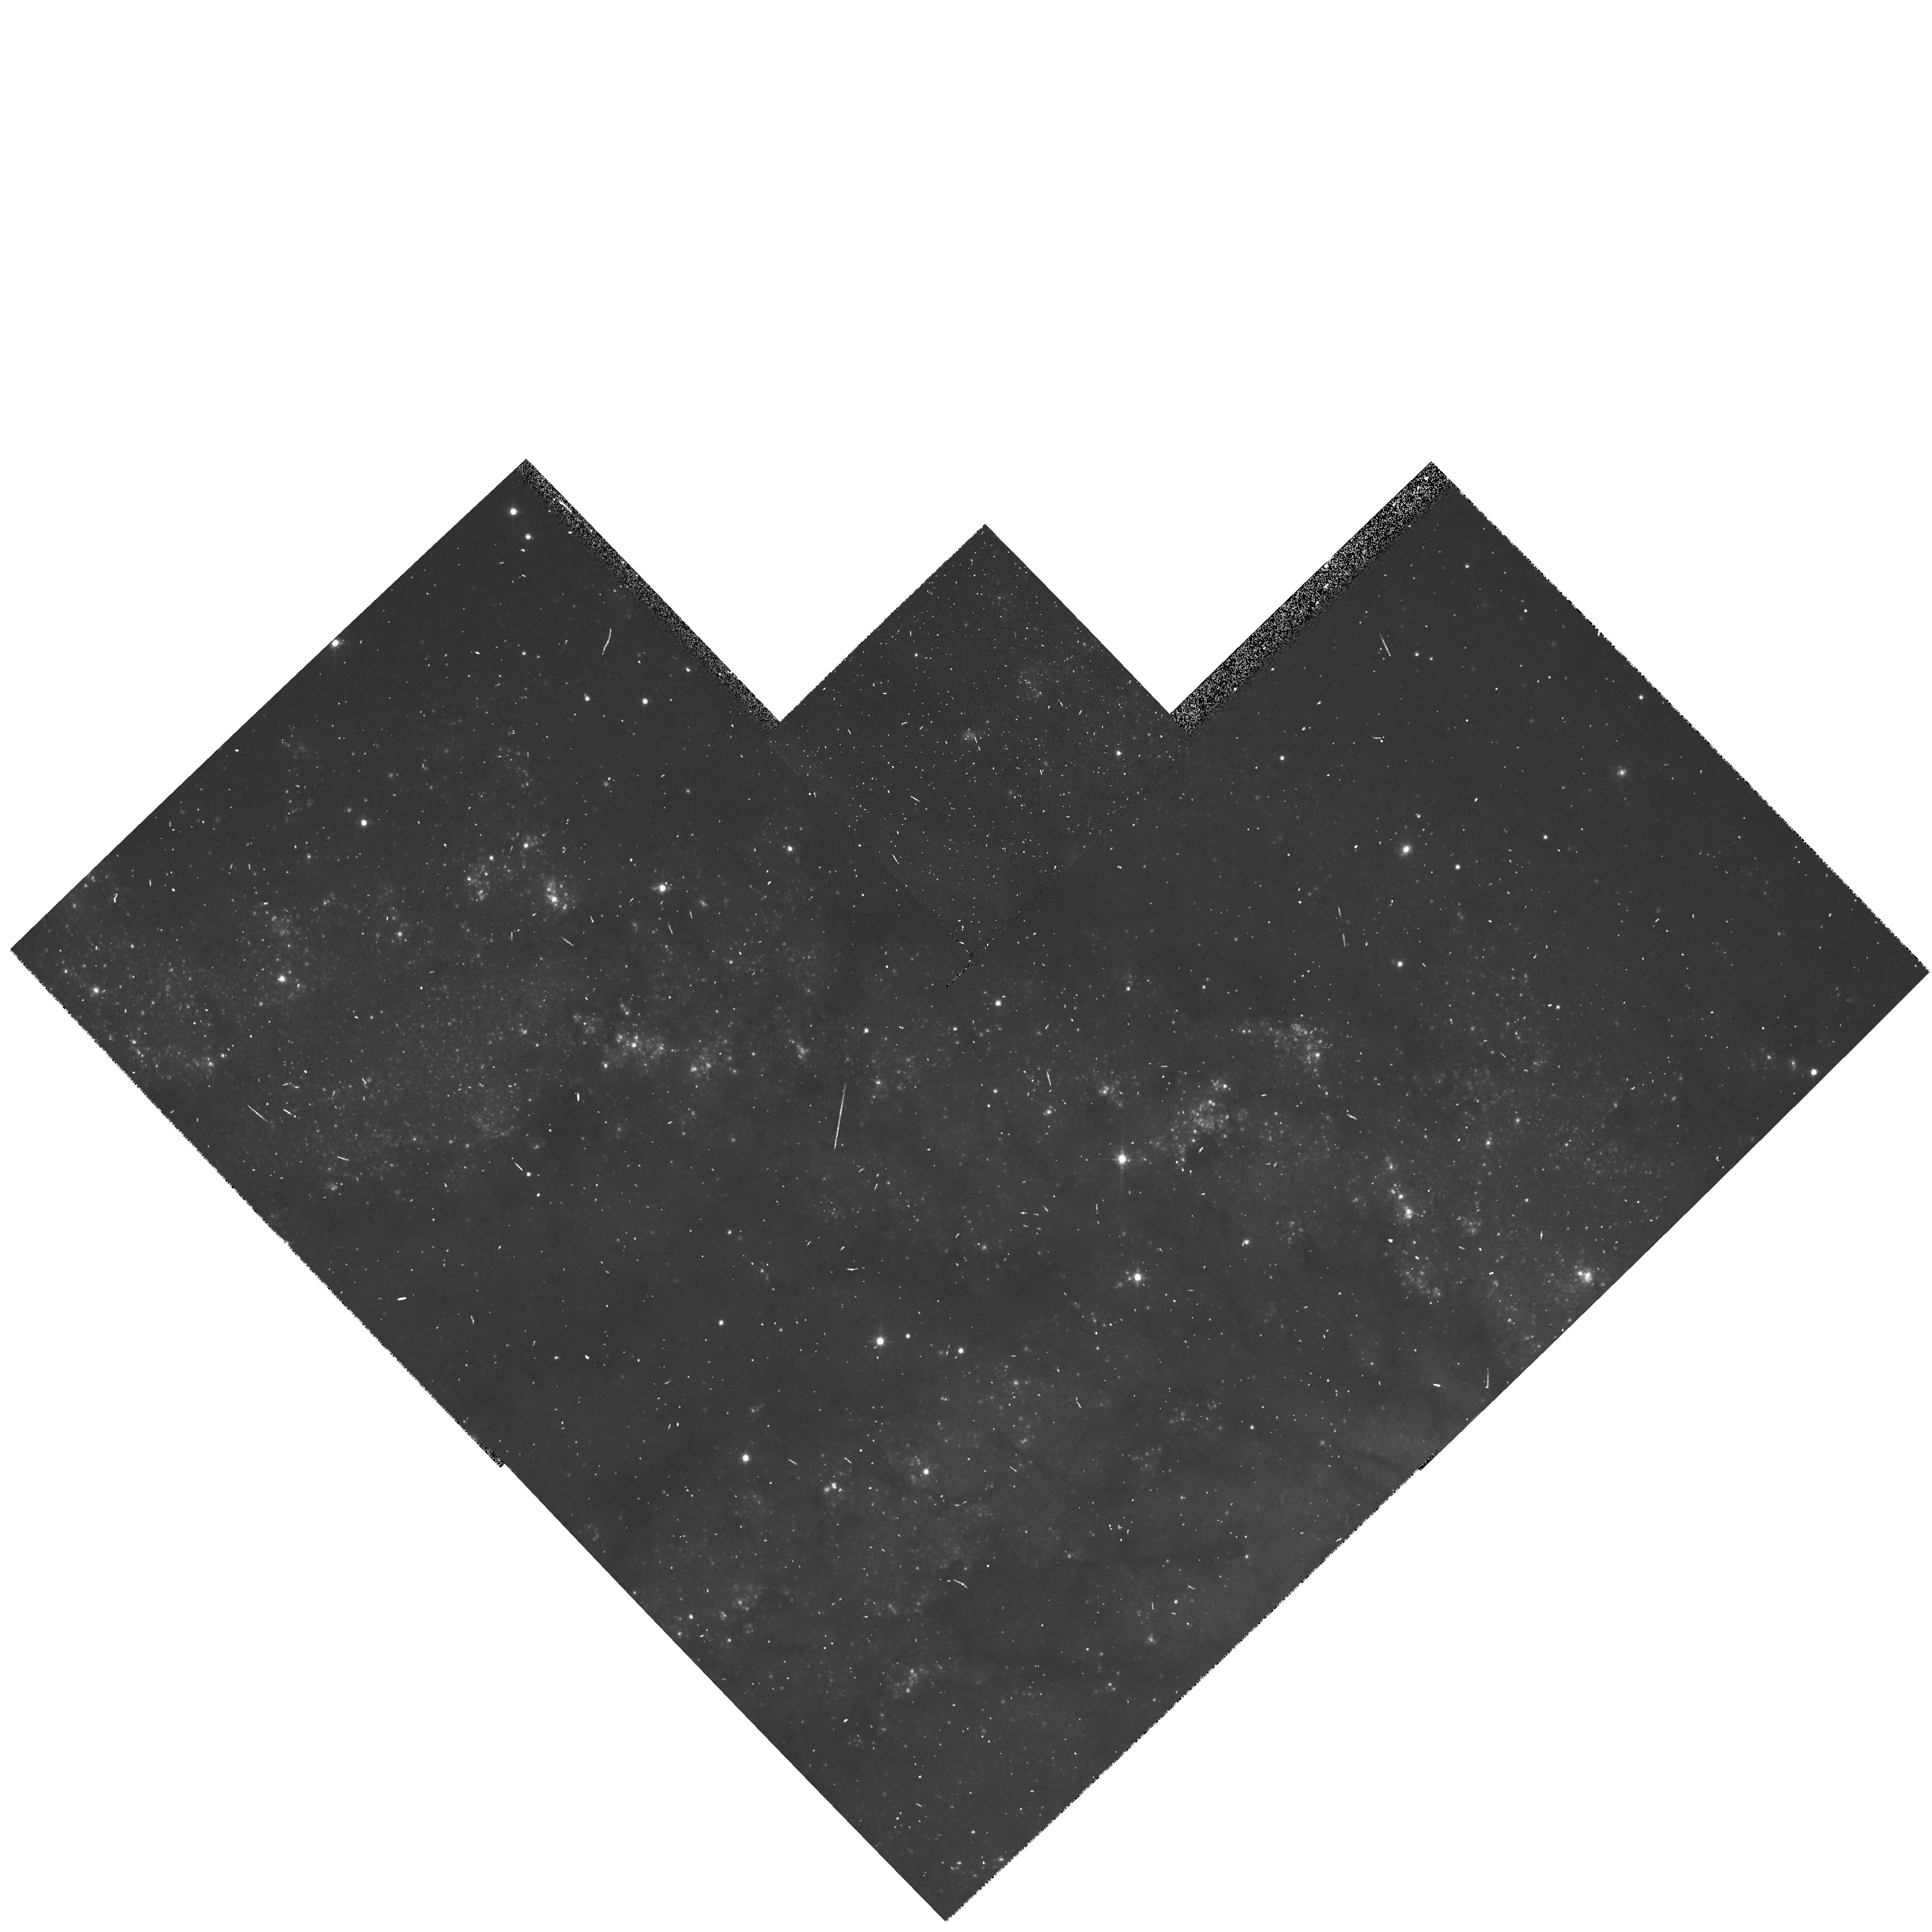
Target: NGC6946-SNR. Instrument: WFPC2/PC. Filter: F555W. Exposure: 7 min. Observation ID: hst_6118_01_wfpc2_pc_f555w_u33d01

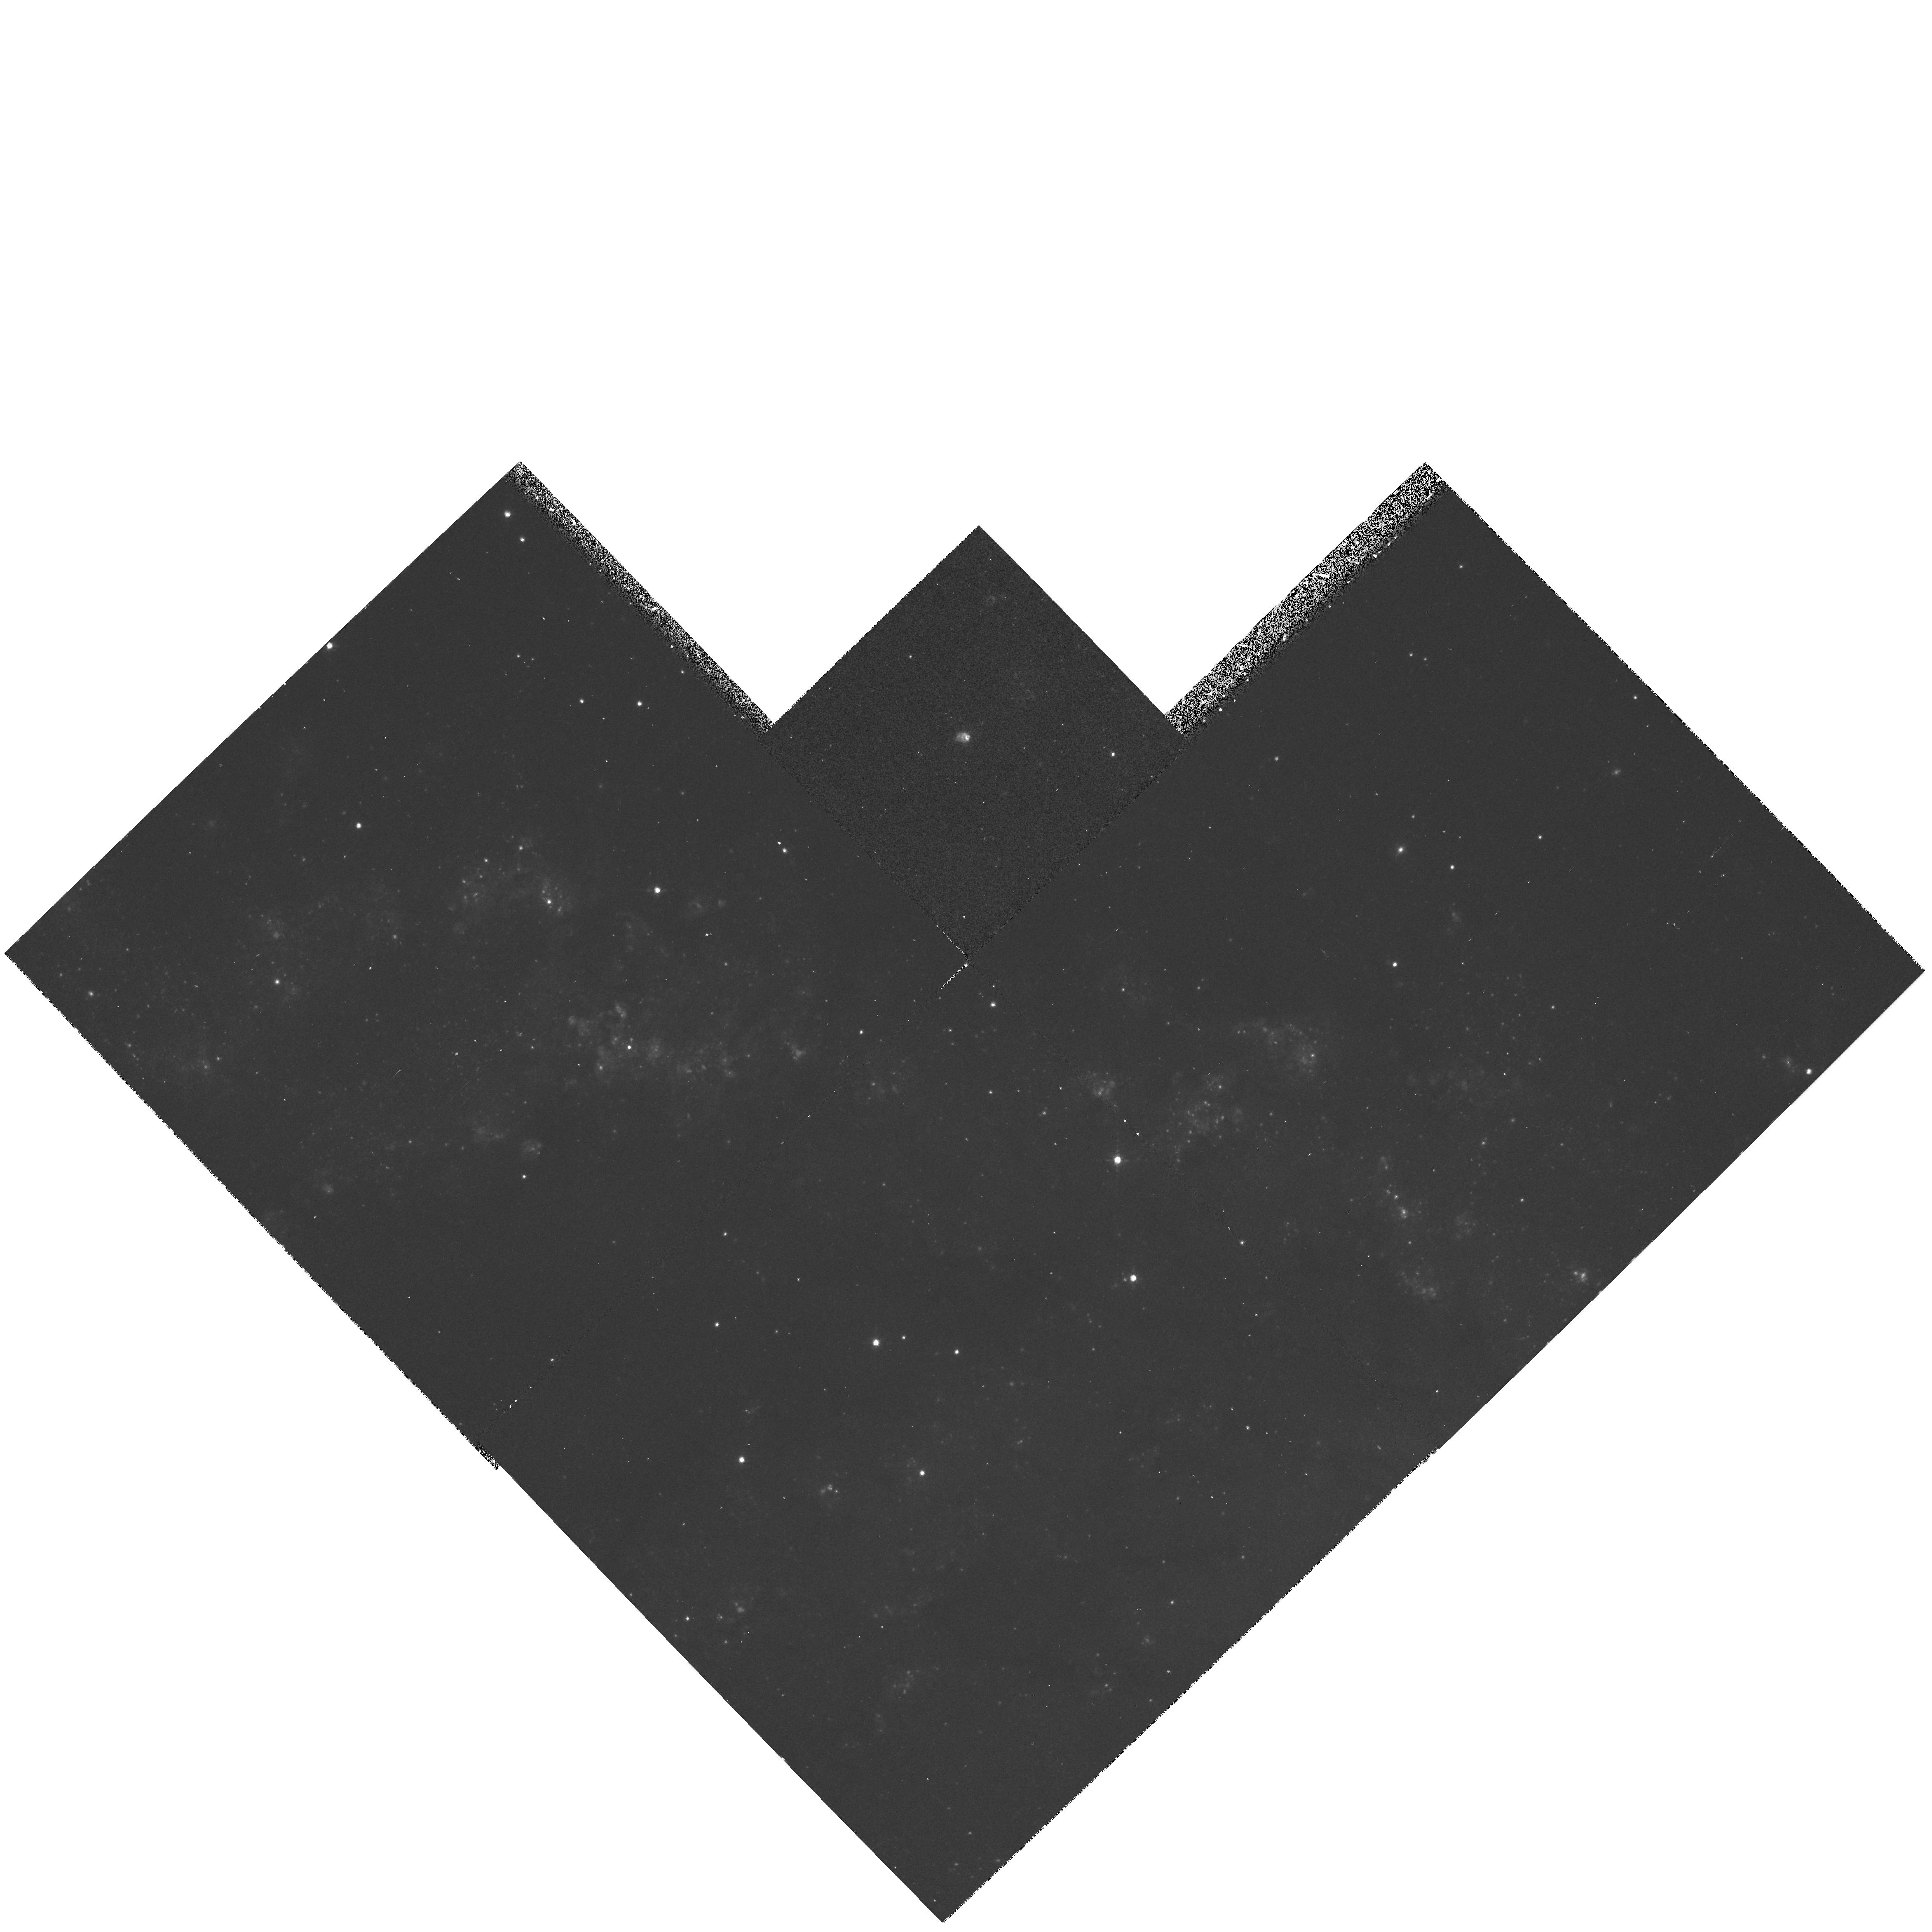
Target: NGC6946-SNR. Instrument: WFPC2/PC. Filter: F673N. Exposure: 37 min. Observation ID: hst_6118_01_wfpc2_pc_f673n_u33d01

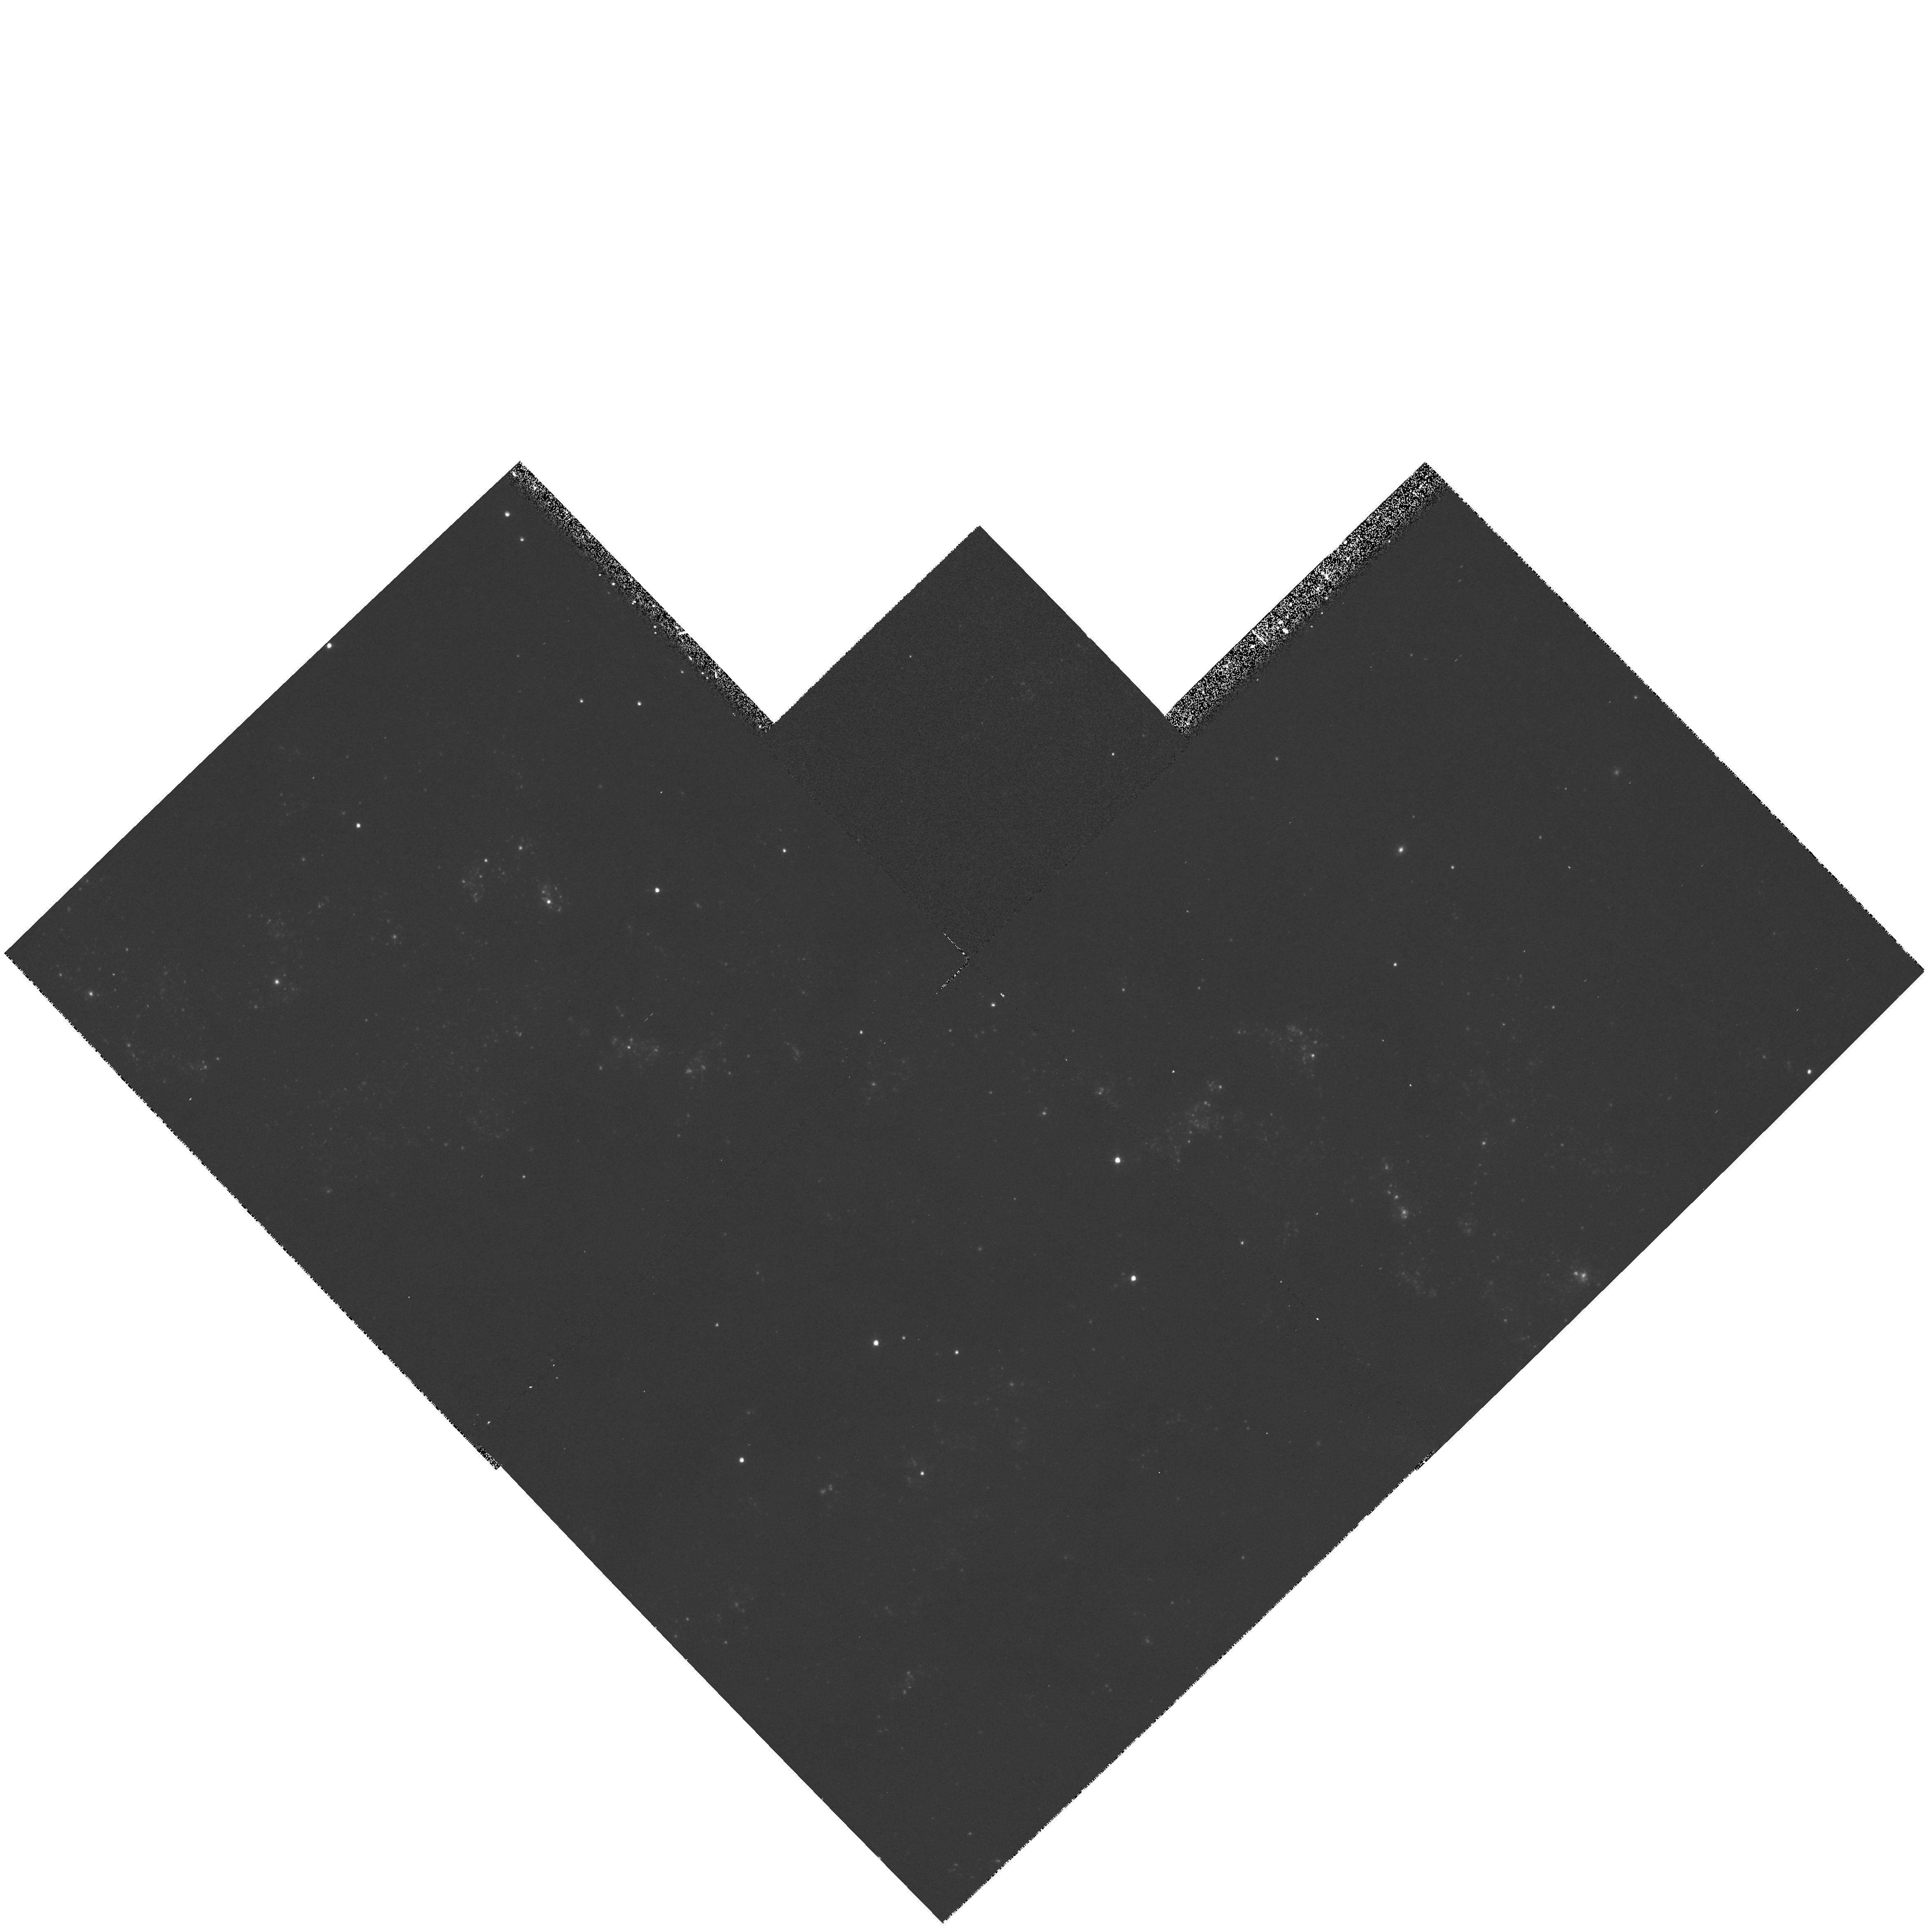
Target: NGC6946-SNR. Instrument: WFPC2/PC. Filter: F439W. Exposure: 13 min. Observation ID: hst_6118_01_wfpc2_pc_f439w_u33d01

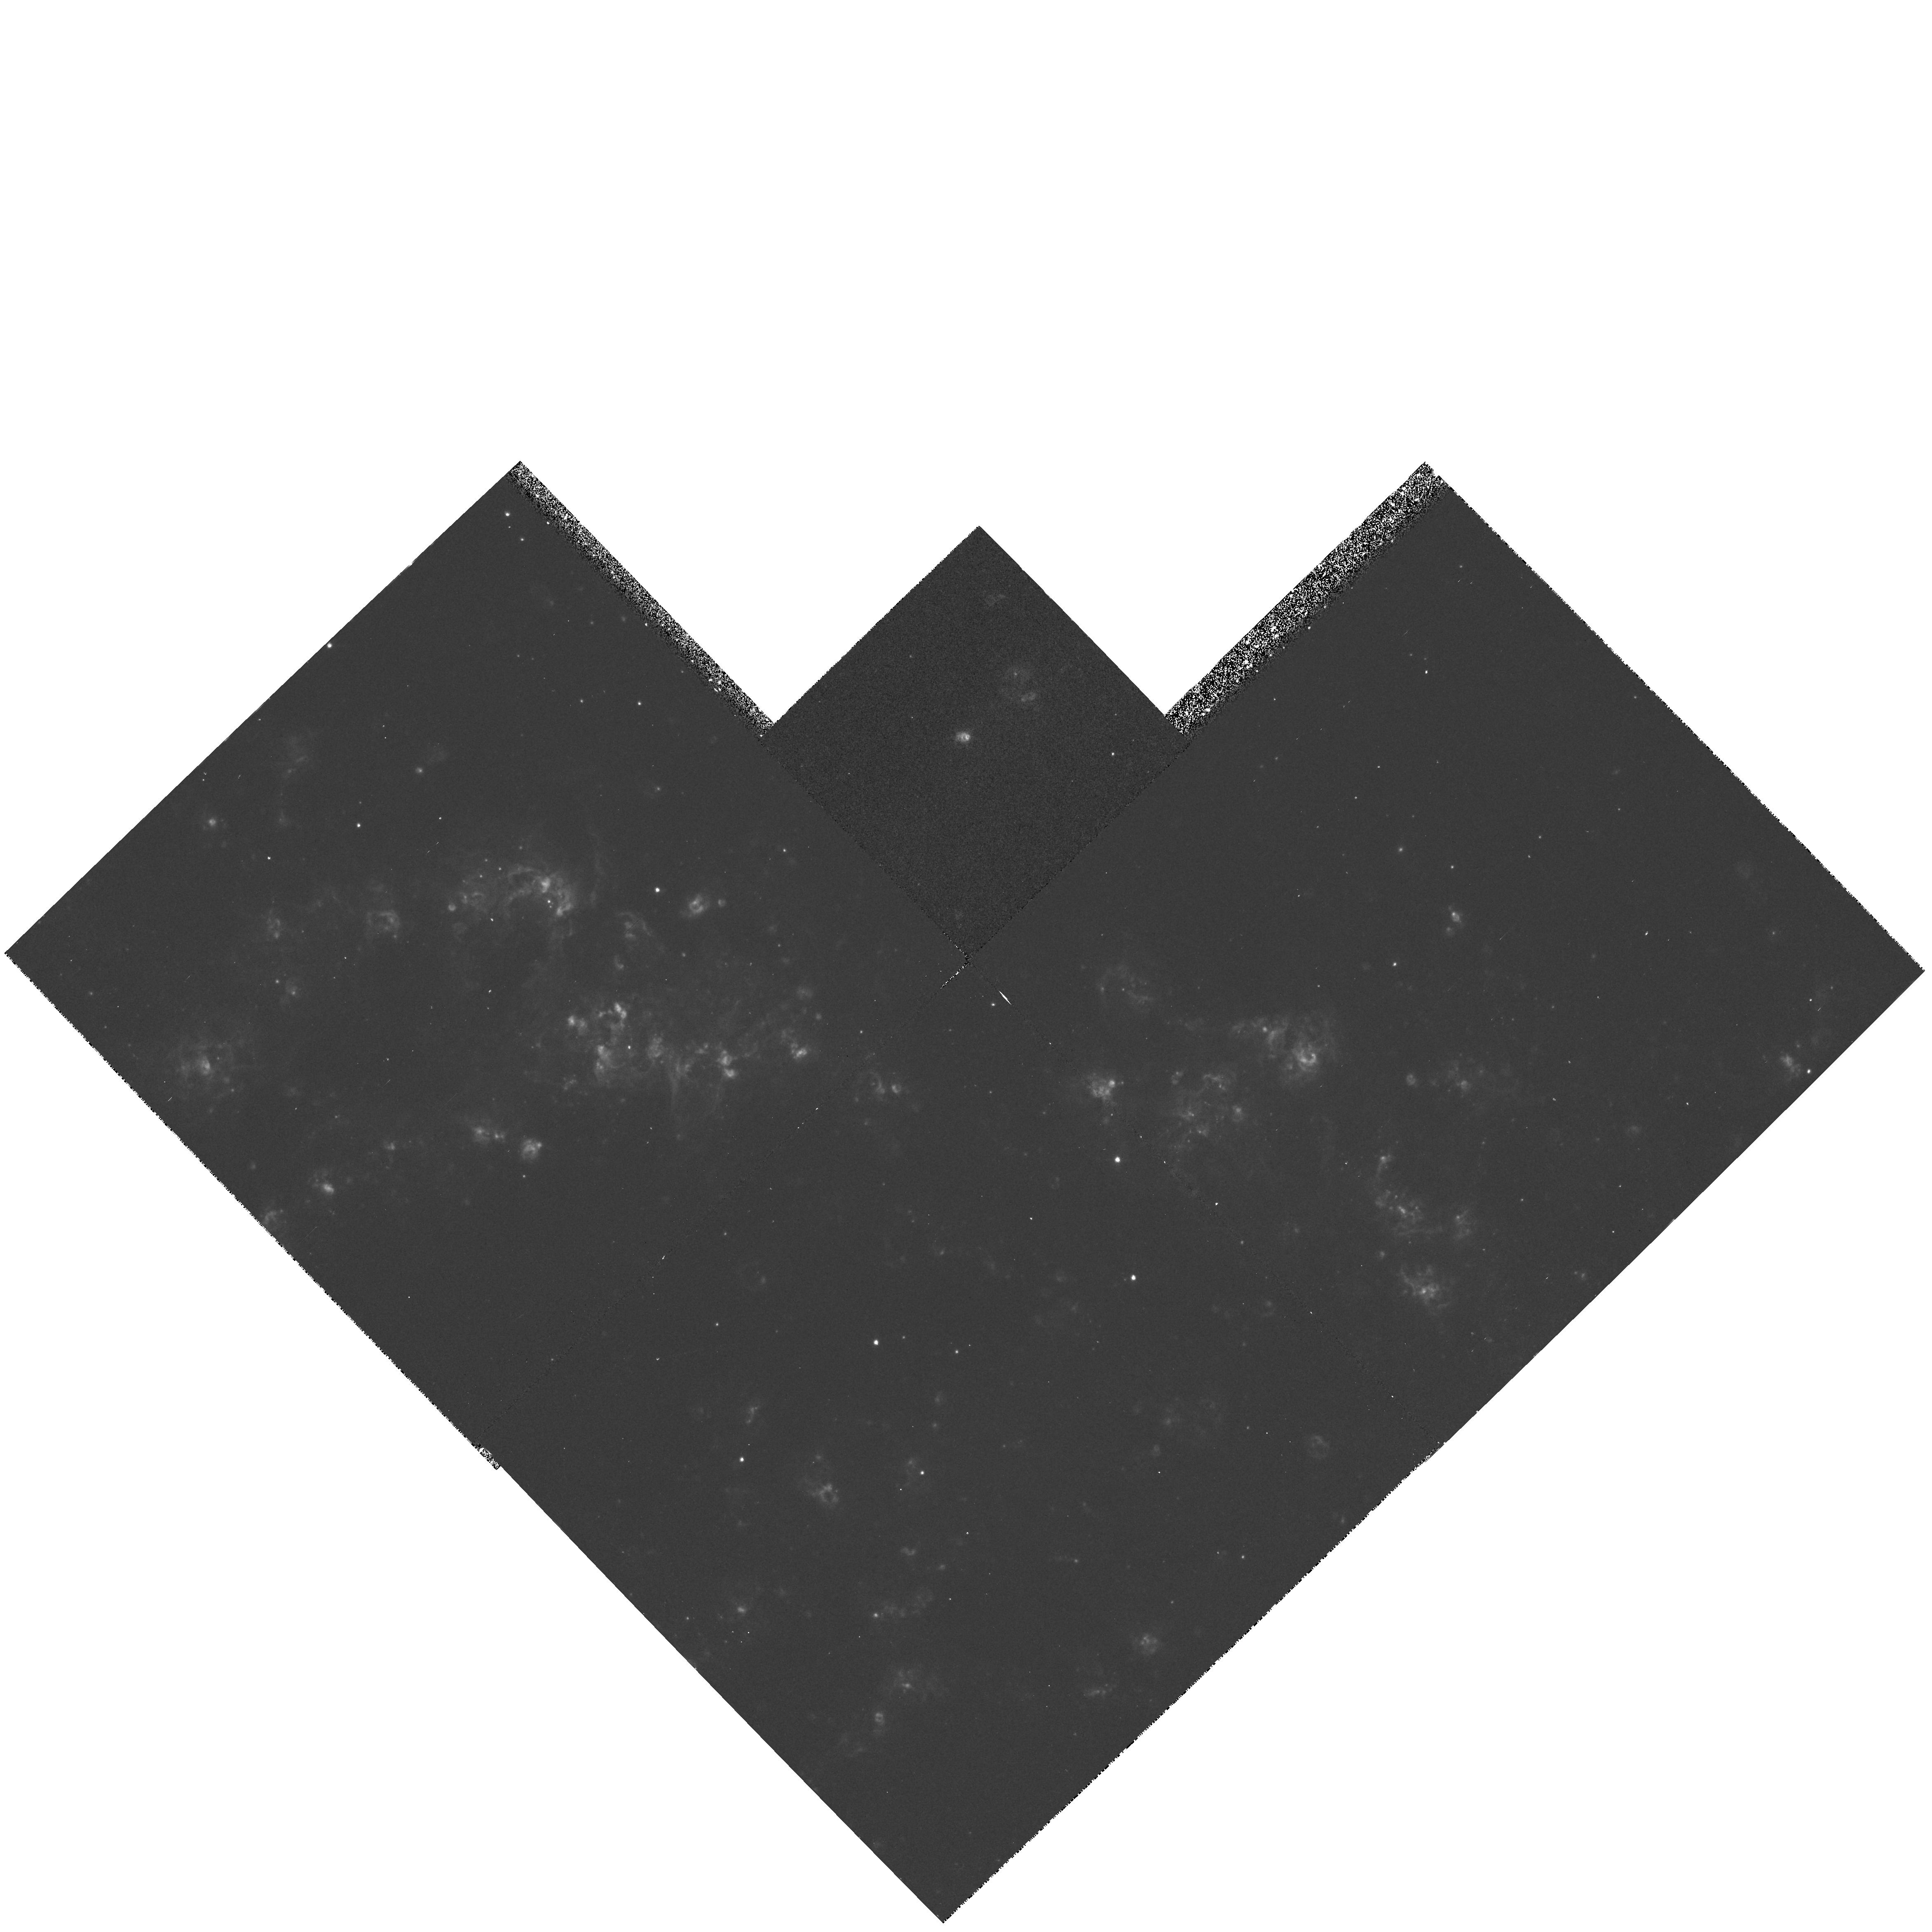
Target: NGC6946-SNR. Instrument: WFPC2/PC. Filter: F656N. Exposure: 23 min. Observation ID: hst_6118_01_wfpc2_pc_f656n_u33d01

HST OBSERVATIONS OF TWO ULTRALUMINOUS EXTRAGALACTIC SUPERNOVA REMNANTS (PI: Blair, William P.)

High resolution emission-line images of two unusually luminous extragalactic supernova remnants in the galaxies NGC 4449 and NGC 6946 are requested. The observed X-ray and optical fluxes for these two remnants rank them as the brightest known SNRs. They differ by roughly a factor of 10 in age and expansion velocity, and the large luminosities of both are attributable at least in part to interactions with relatively dense interstellar surroundings. HST images will permit accurate angular size measurements which, when combined with expansion velocity information already in hand, will place hard constraints on the sizes and ages of each object. Continuum images will be used to resolve questions regarding the local environment around each object and permit us to access the make-up of the stellar populations in the local vicinity, constraining the mass of the precursor stars. In addition to the image data, we request FOS far--UV (G160L) spectra of the NGC 4449 SNR to complete the spectroscopy of this object begun in an FOS GTO program. A UV spectrum will permit an estimate of the carbon abundance, which will place a hard constraint on the precursor's mass.